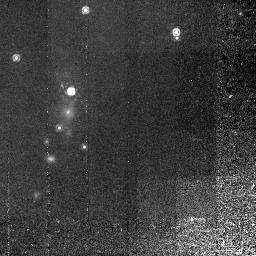
Target: 3C368
Instrument: NICMOS/NIC2
Filter: F165M
Exposure: 2.9 h
Observation ID: n4b304020

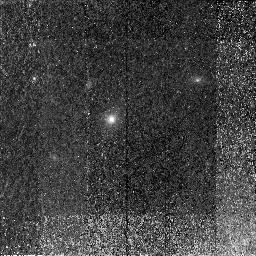
Target: 3C65
Instrument: NICMOS/NIC2
Filter: F165M
Exposure: 2.2 h
Observation ID: n4b307020

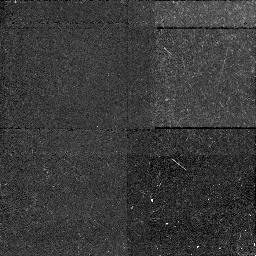
Target: 3C265.NIC1
Instrument: NICMOS/NIC1
Filter: F160W
Exposure: 43 min
Observation ID: n4b301010

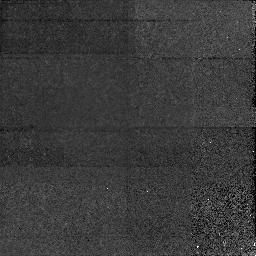
Target: 3C184.NIC1
Instrument: NICMOS/NIC1
Filter: F160W
Exposure: 1.6 h
Observation ID: n4b302010

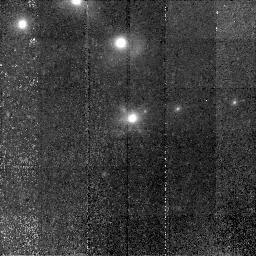
Target: 3C239
Instrument: NICMOS/NIC2
Filter: F160W
Exposure: 2.3 h
Observation ID: n4b310020

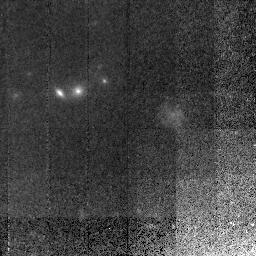
Target: 3C267
Instrument: NICMOS/NIC2
Filter: F165M
Exposure: 2.9 h
Observation ID: n4b305010

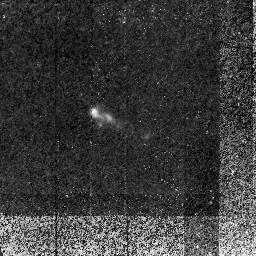
Target: 3C256
Instrument: NICMOS/NIC2
Filter: F160W
Exposure: 1.4 h
Observation ID: n4b311020

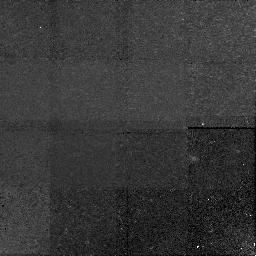
Target: 3C210.NIC1
Instrument: NICMOS/NIC1
Filter: F160W
Exposure: 2.9 h
Observation ID: n4b306010

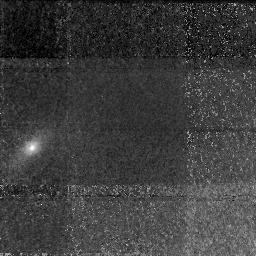
Target: 3C65.NIC1
Instrument: NICMOS/NIC1
Filter: F160W
Exposure: 2.2 h
Observation ID: n4b307010

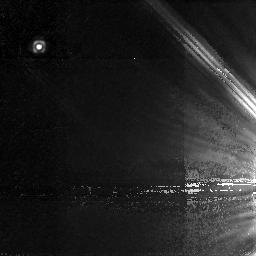
Target: 3C470.NIC1
Instrument: NICMOS/NIC1
Filter: F160W
Exposure: 2.2 h
Observation ID: n4b309010

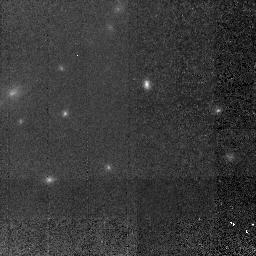
Target: 3C210
Instrument: NICMOS/NIC2
Filter: F165M
Exposure: 2.9 h
Observation ID: n4b306020

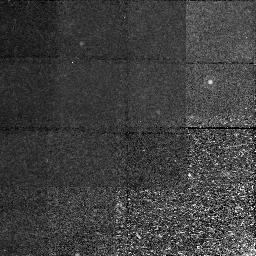
Target: 3C368.NIC1
Instrument: NICMOS/NIC1
Filter: F160W
Exposure: 2.9 h
Observation ID: n4b304010

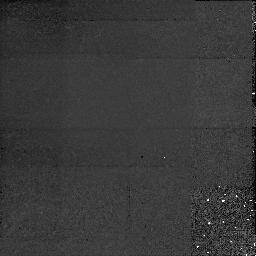
Target: 3C280.NIC1
Instrument: NICMOS/NIC1
Filter: F160W
Exposure: 1.5 h
Observation ID: n4b303010

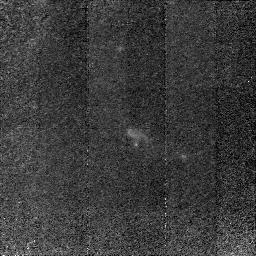
Target: 3C256
Instrument: NICMOS/NIC2
Filter: F165M
Exposure: 2.1 h
Observation ID: n4b311030

The Stellar Content of Powerful Radio Galaxies -- A NICMOS Survey of 0.8 < z < 1.8 3CR Sources (PI: Dey, Arjun)

Radio galaxies (RGs) are the only massive objects at z > 1 that are known to contain old stellar populations. This, and the association of nearby, bright radio sources with gE and cD galaxies, suggest that distant RGs are the progenitors of present-- day, massive ellipticals. The study of distant RGs is complicated by their powerful active nucleus, whose emission dominates at rest-frame UV wavelengths, producing the observed peculiar, elongated morphologies; the underlying stellar component is lost in the glare. Ground--based IR imaging reveals that although in a few cases the peculiar aligned morphology persists into the IR, in most cases a more ``normal'' host galaxy is present. Here, we propose to obtain moderately deep NICMOS images of a sample of 1<z<2 3CR radio galaxies. By imaging in the optical rest frame with kpc- - scale resolution, we can directly compare the structural parameters of RG hosts to present--day ellipticals, and determine whether or not these objects are dynamically old galaxies. We will measure the IR flux of the extended, aligned component, and thereby determine whether dust particles or electrons are primarily responsible for the scattered light which dominates the optical emission. Finally, we will measure (or place limits on) the luminosity of the central dust-enshrouded AGN. The NICMOS imaging proposed here complements our ongoing program of imaging, spectroscopic and polarimetric investigation of these galaxies using HST, Keck, and many other telescopes.